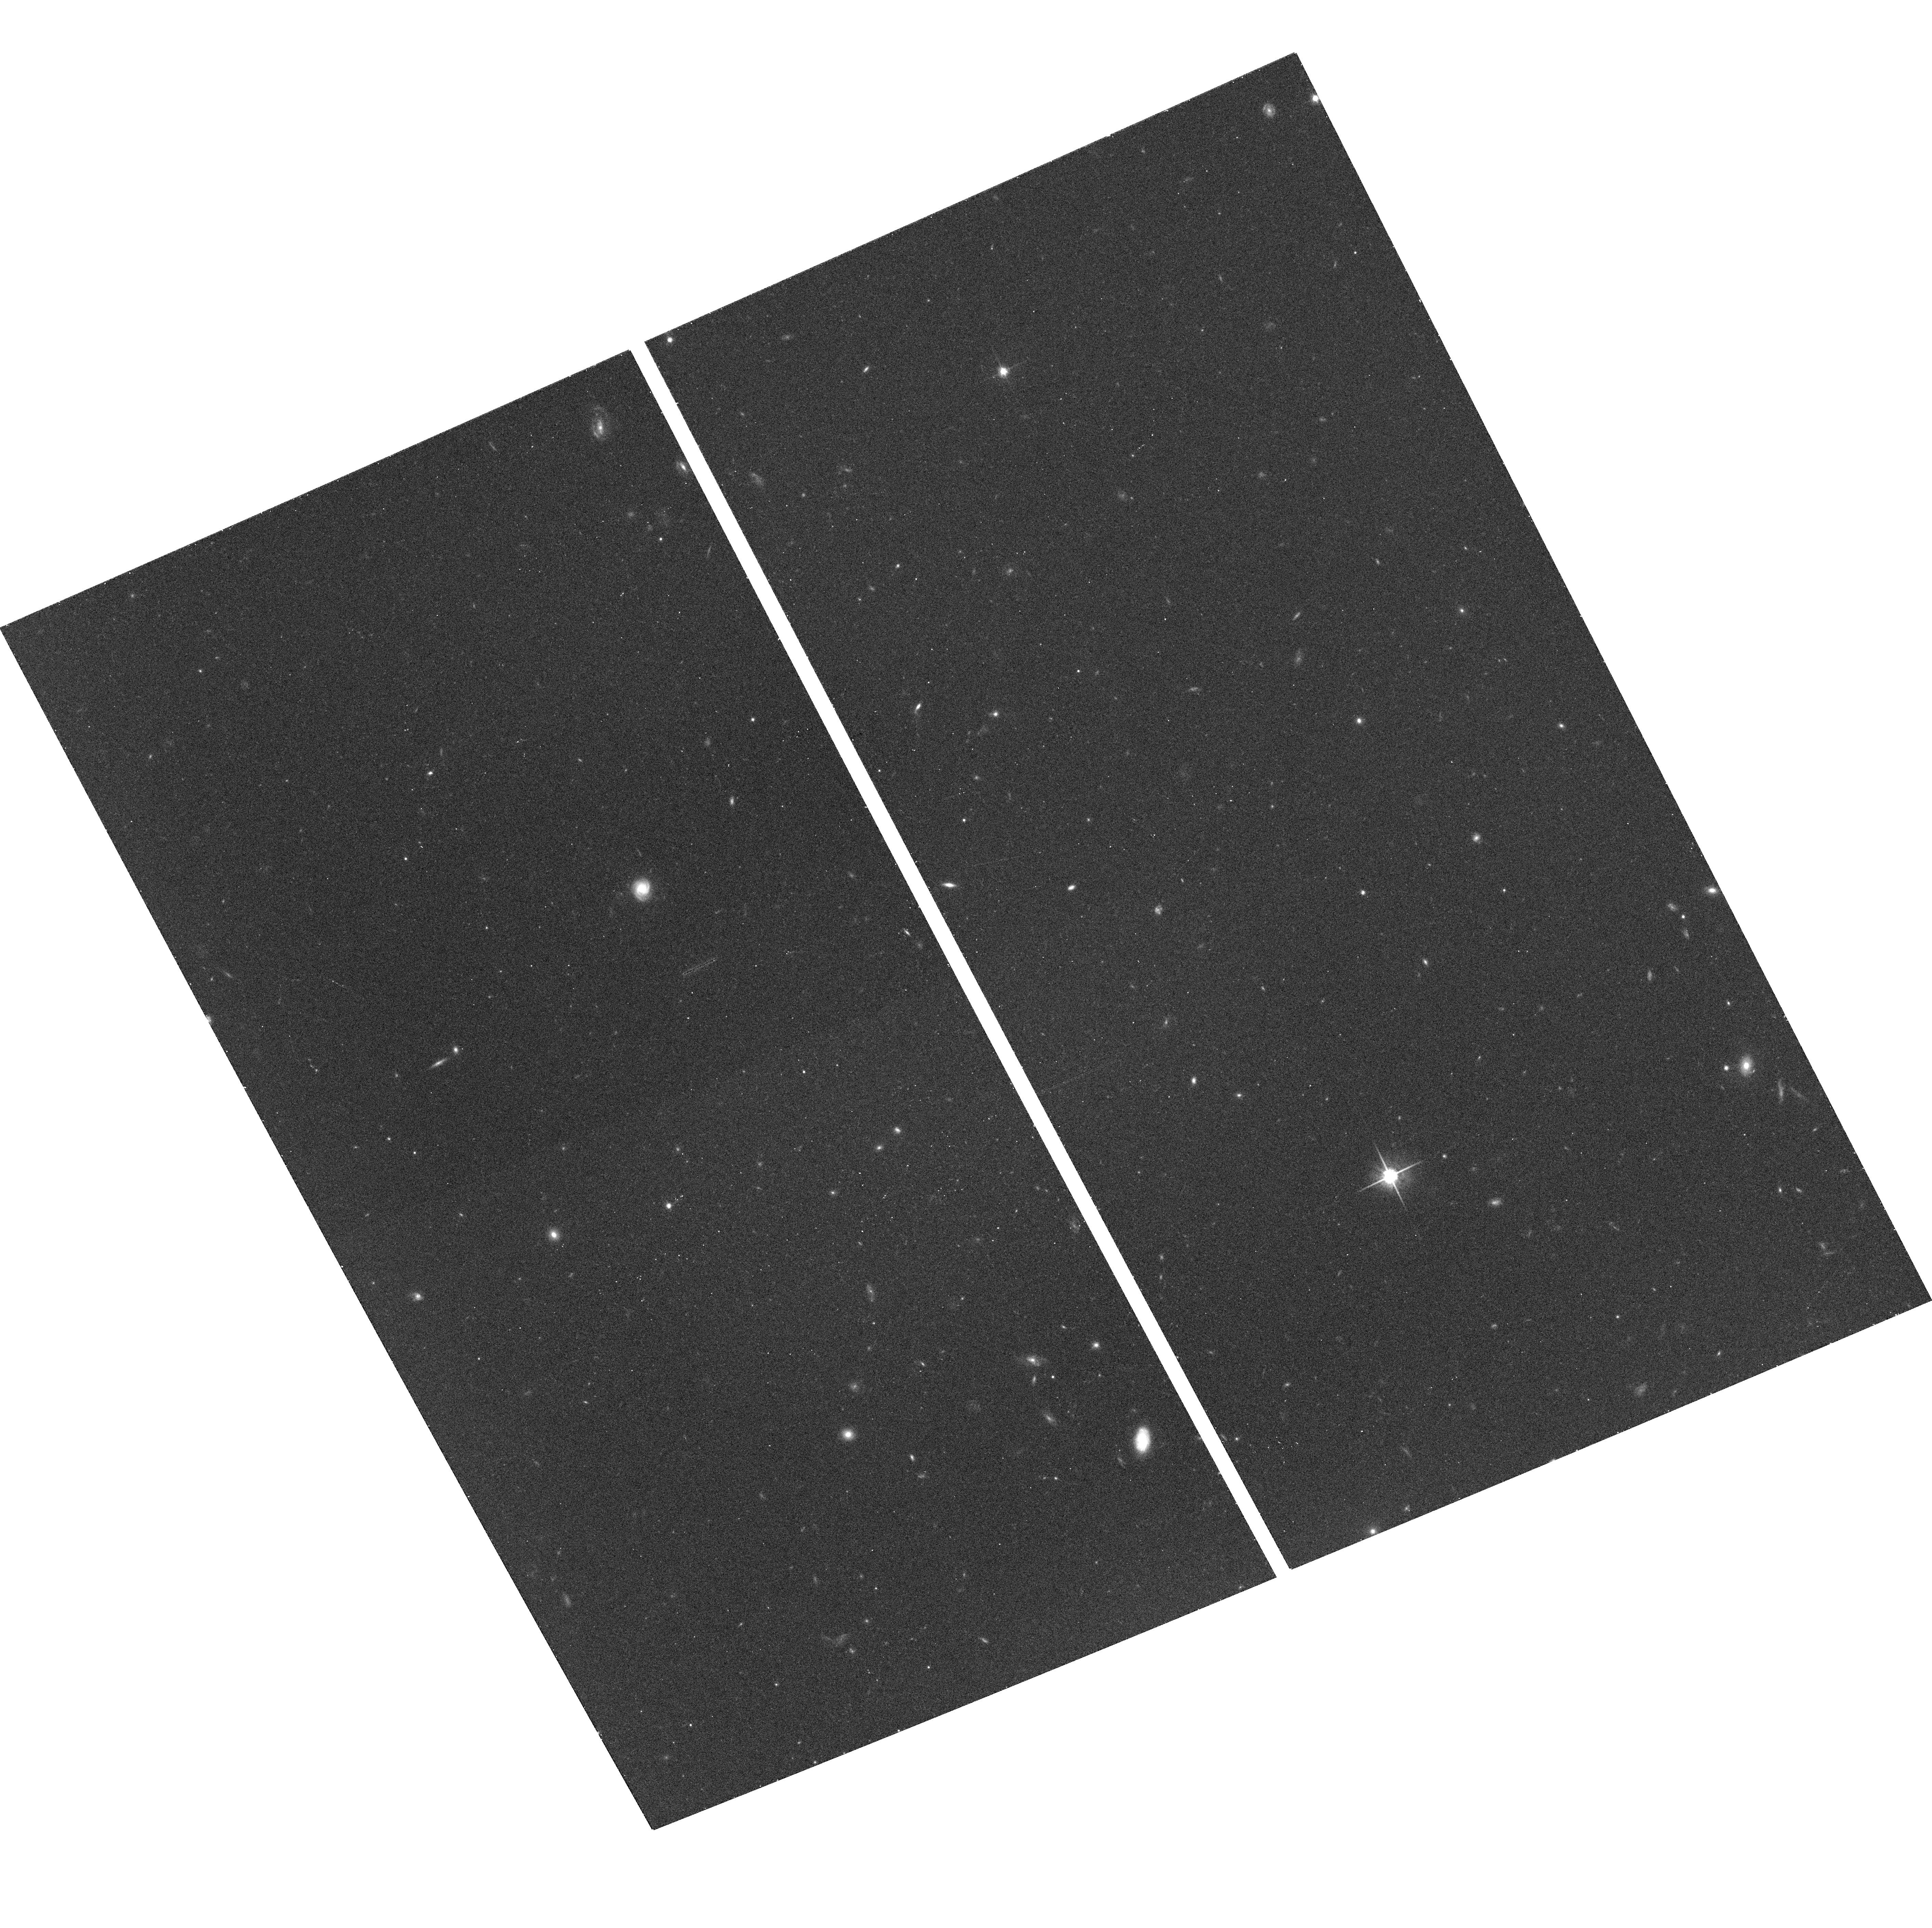
Target: field at RA 161.824°, Dec 5.588°. Instrument: ACS/WFC. Filter: F814W. Exposure: 13 min. Observation ID: hst_9877_07_acs_wfc_f814w_j8sb07

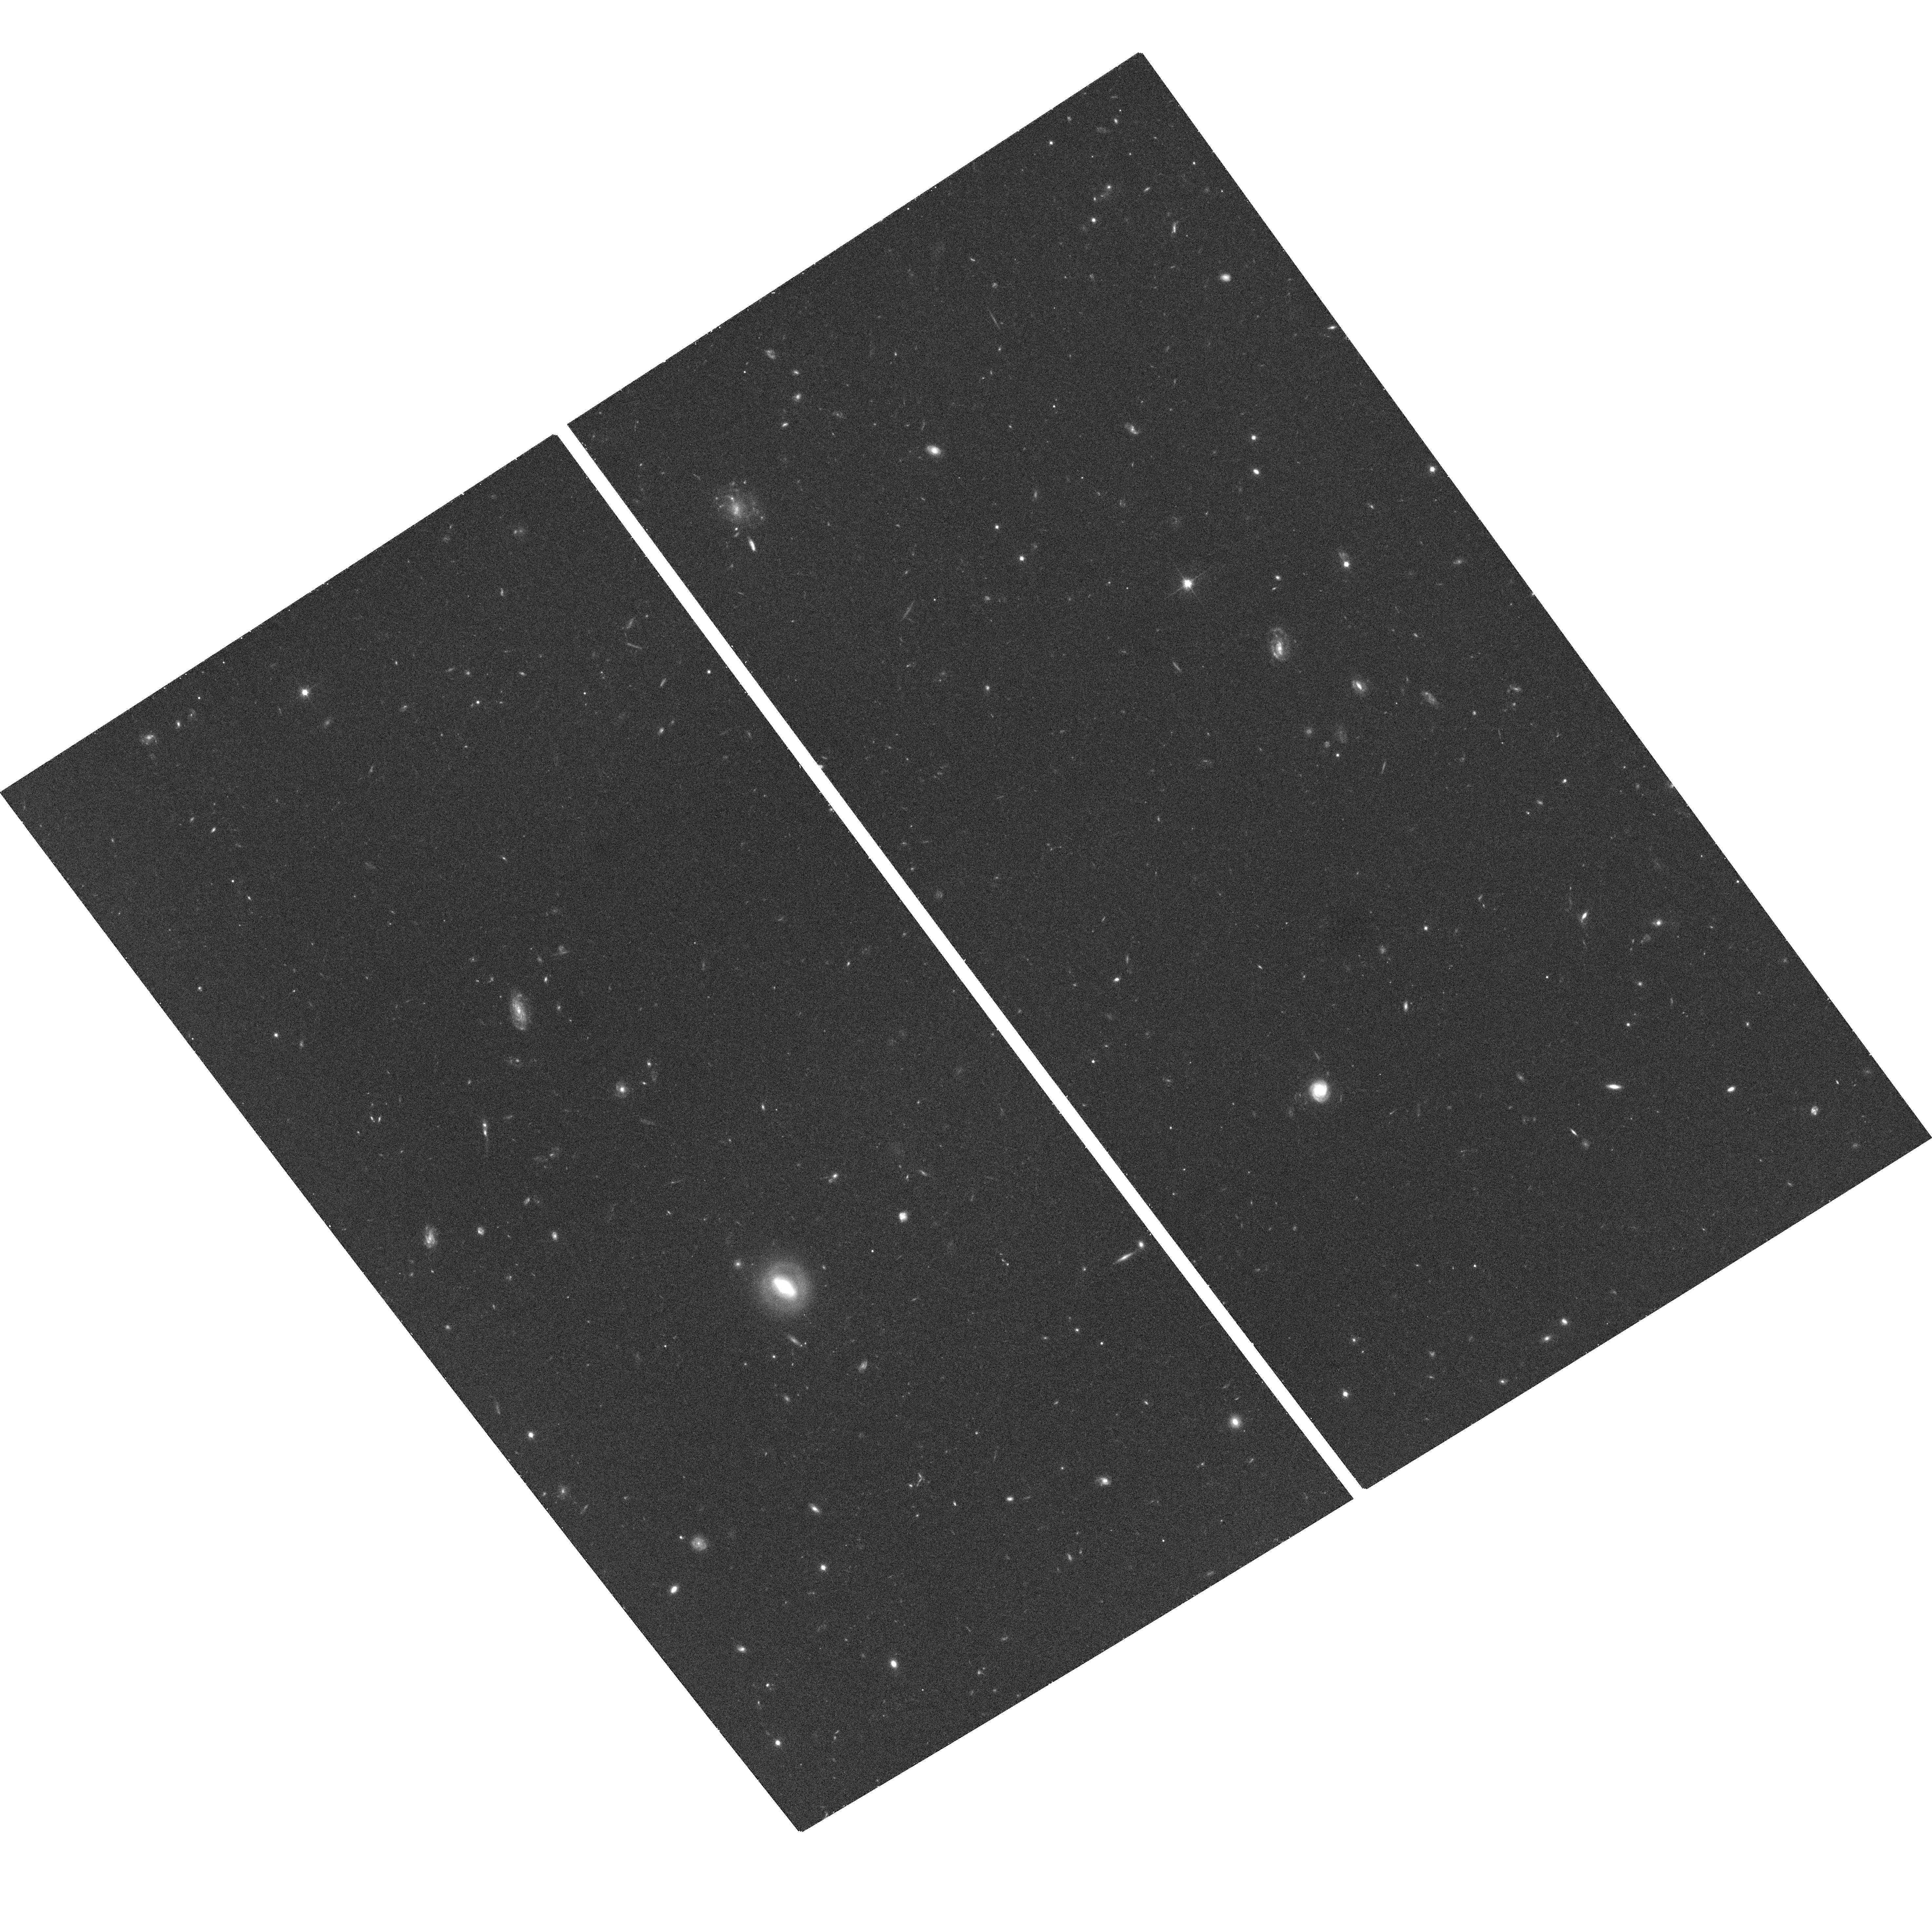
Target: field at RA 161.852°, Dec 5.595°. Instrument: ACS/WFC. Filter: F814W. Exposure: 20 min. Observation ID: hst_9877_09_acs_wfc_f814w_j8sb09

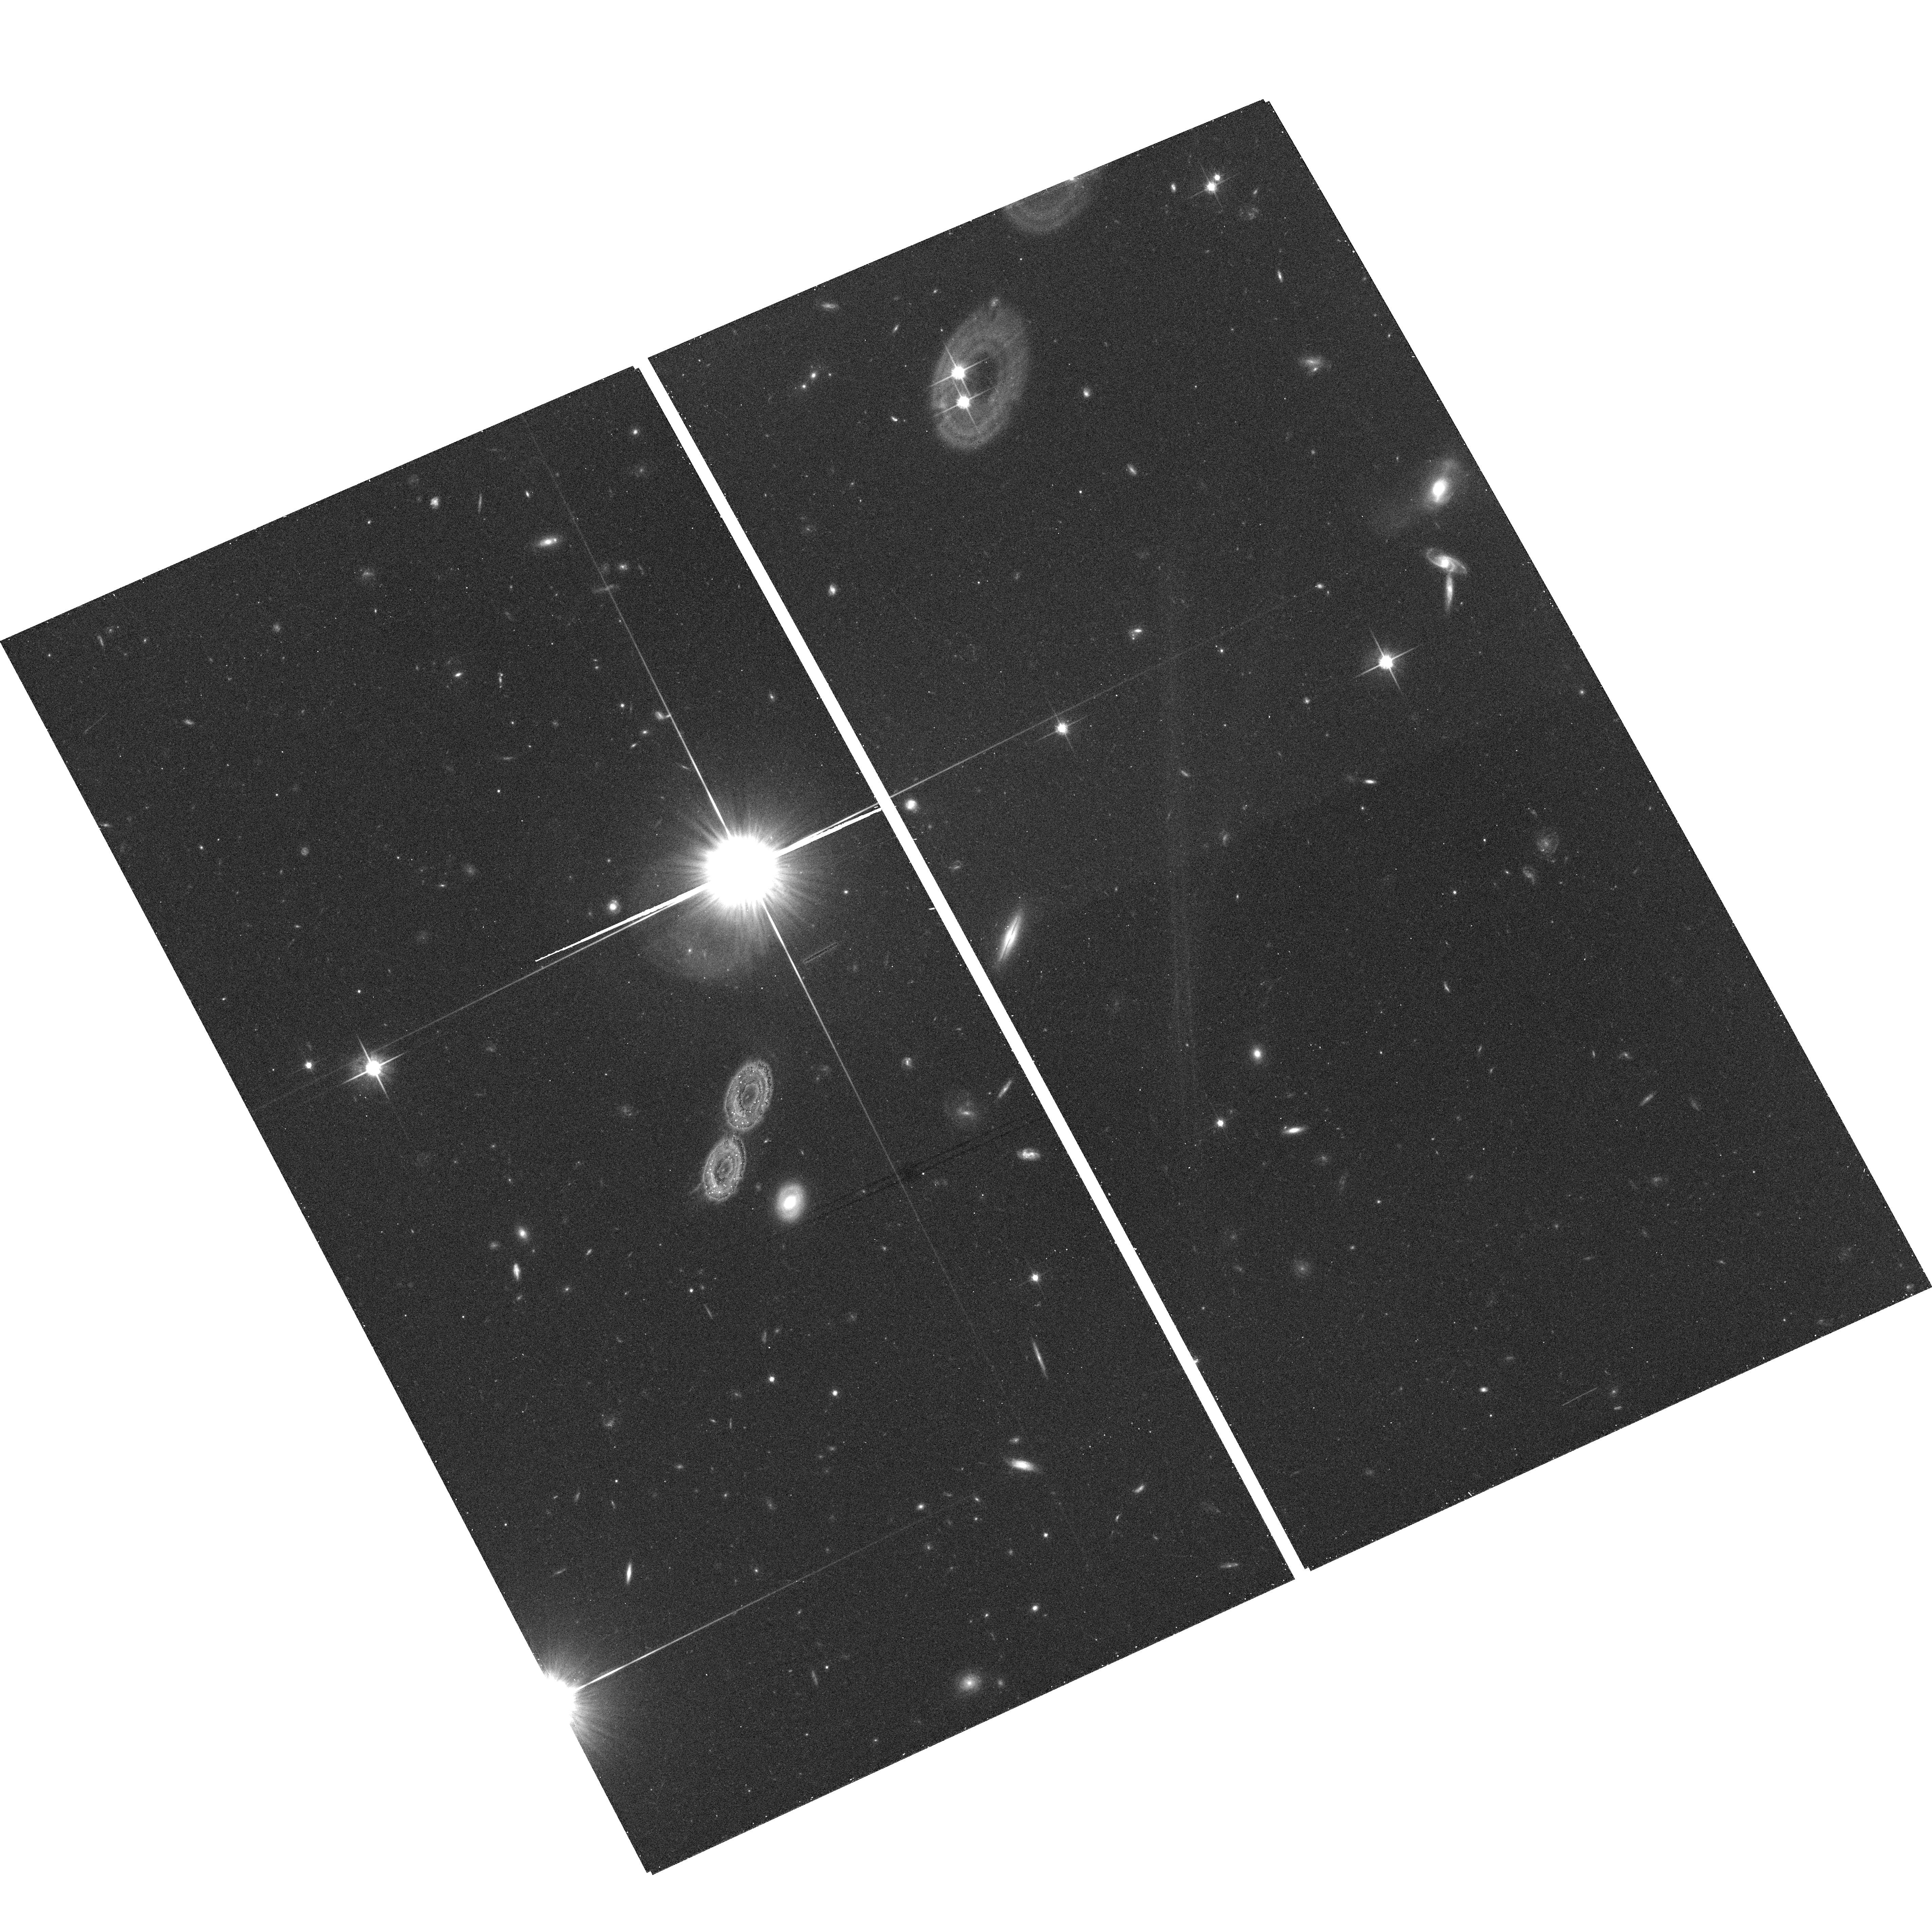
Target: field at RA 161.946°, Dec 5.240°. Instrument: ACS/WFC. Filter: F814W. Exposure: 13 min. Observation ID: hst_9877_02_acs_wfc_f814w_j8sb02

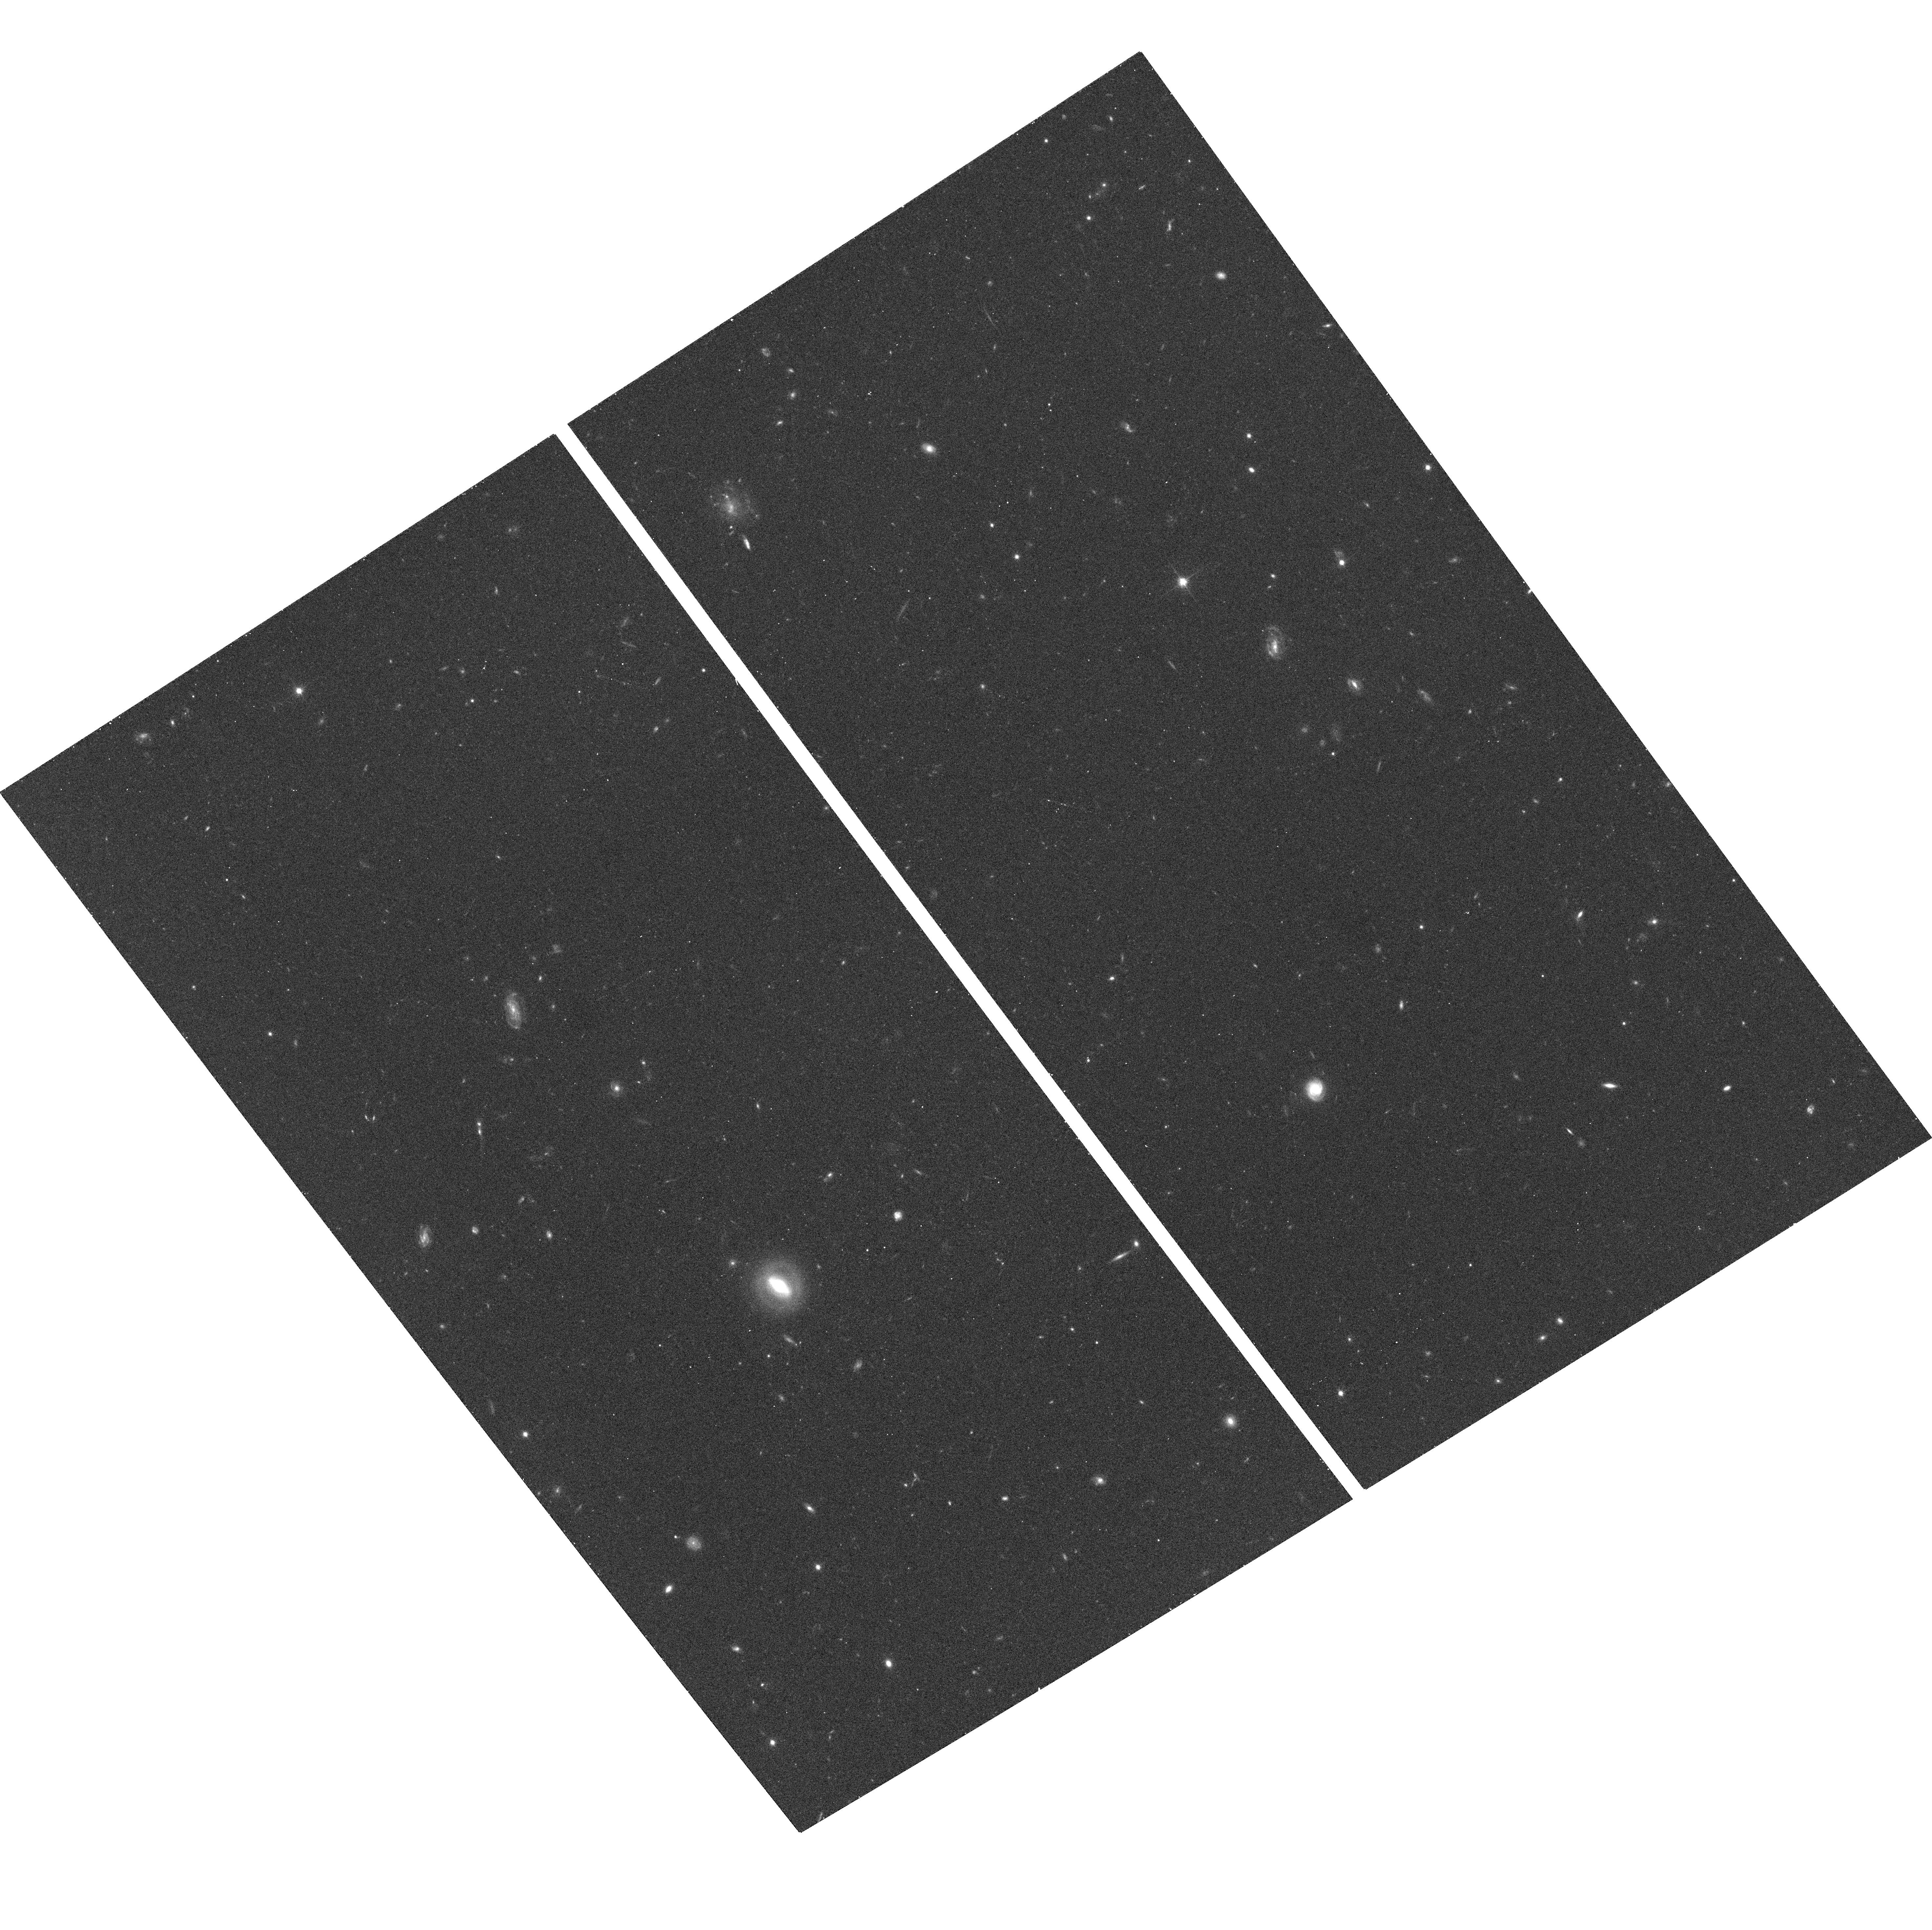
Target: field at RA 161.852°, Dec 5.595°. Instrument: ACS/WFC. Filter: F814W. Exposure: 13 min. Observation ID: hst_9877_10_acs_wfc_f814w_j8sb10

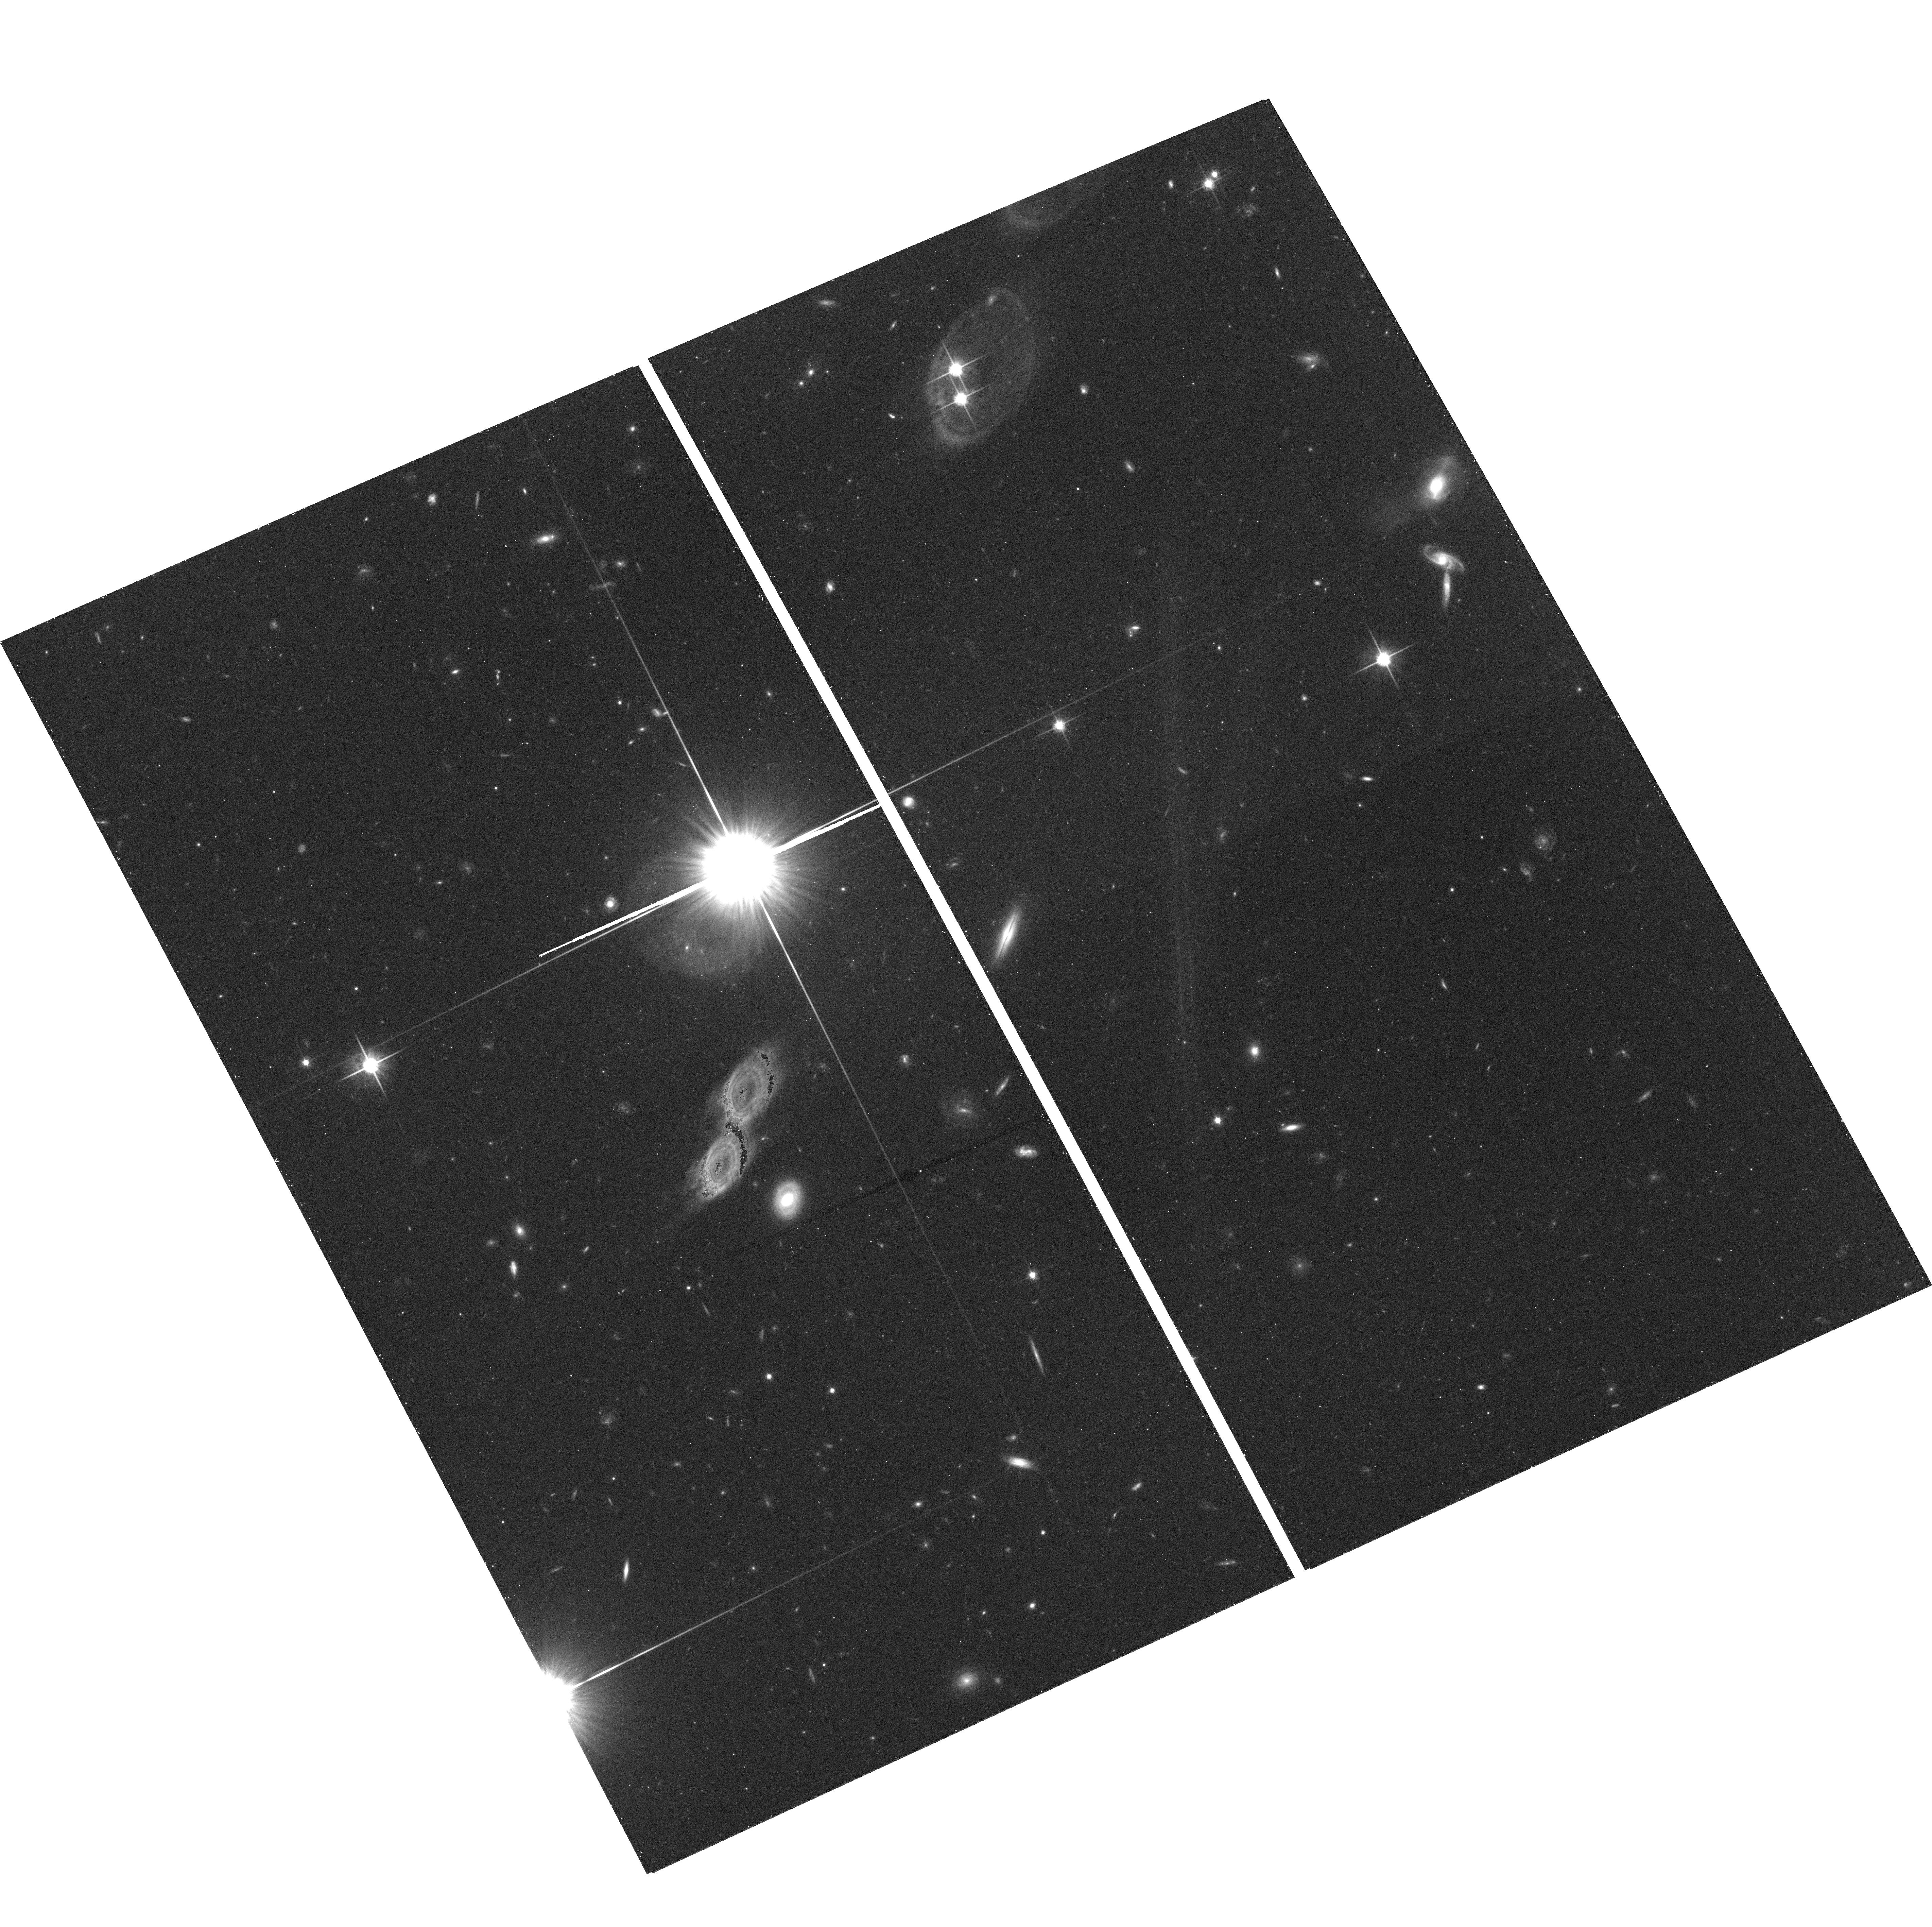
Target: field at RA 161.946°, Dec 5.240°. Instrument: ACS/WFC. Filter: F814W. Exposure: 17 min. Observation ID: hst_9877_04_acs_wfc_f814w_j8sb04

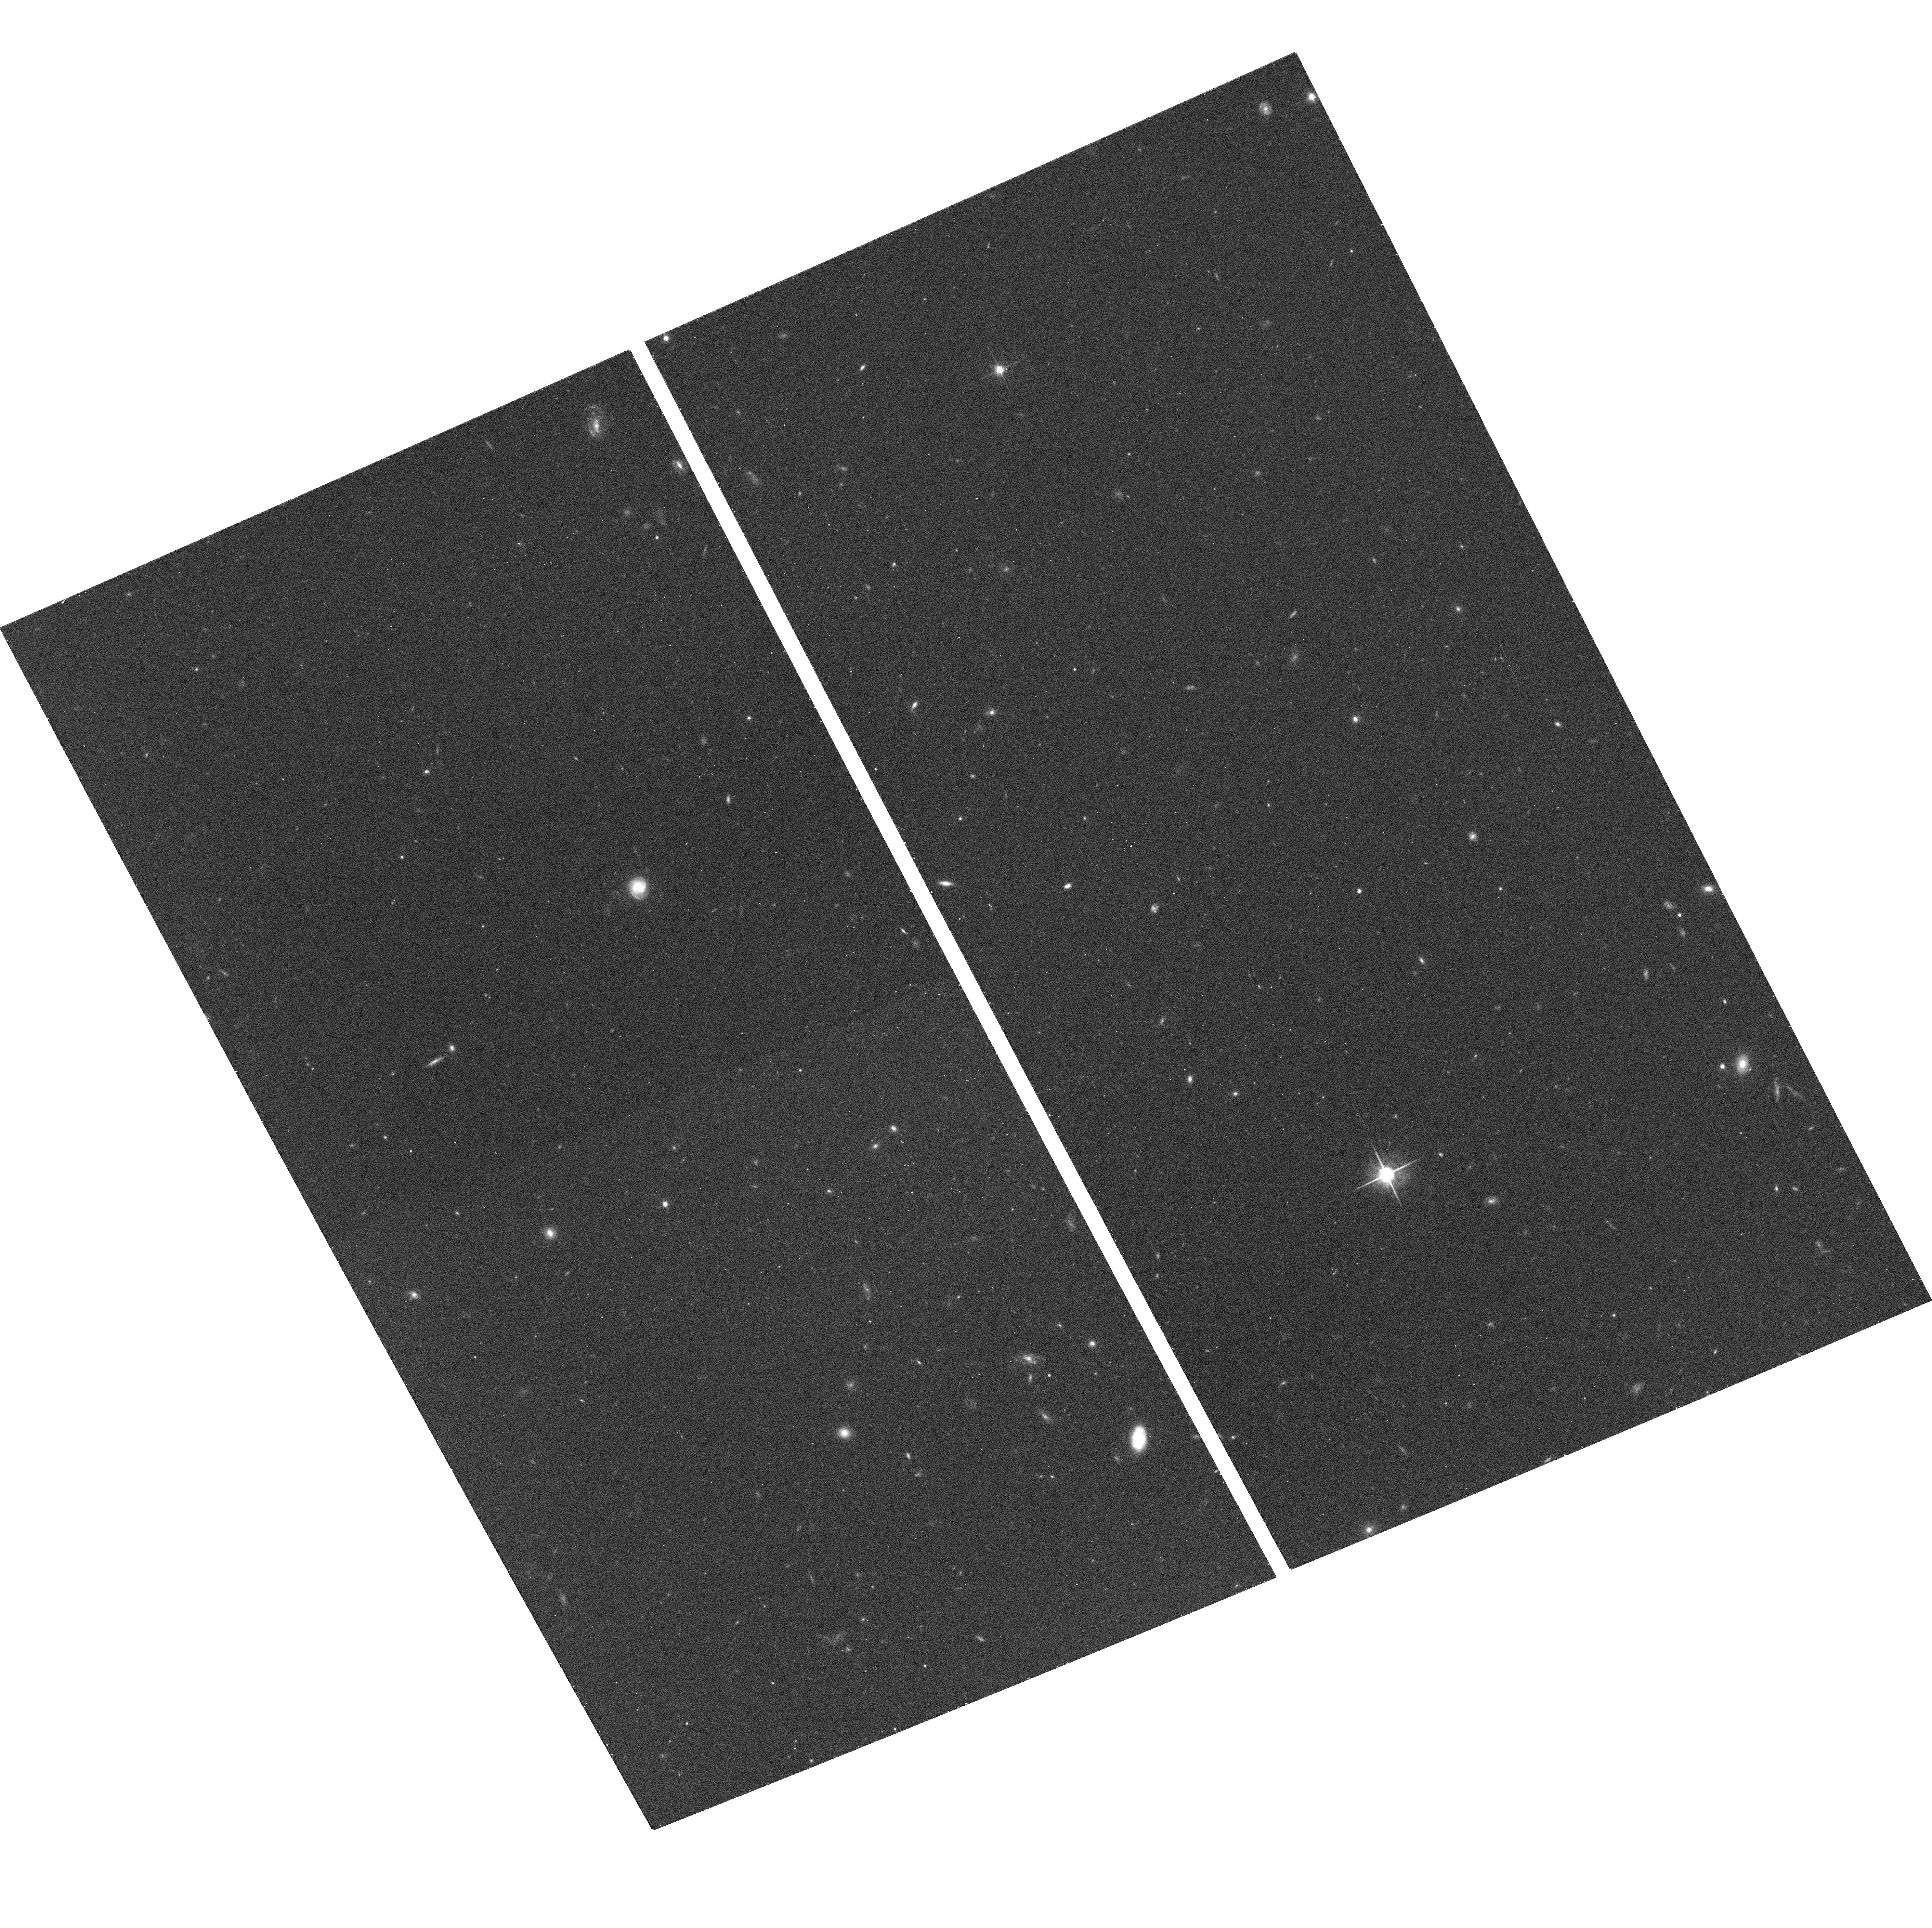
Target: field at RA 161.824°, Dec 5.588°. Instrument: ACS/WFC. Filter: F814W. Exposure: 13 min. Observation ID: hst_9877_06_acs_wfc_f814w_j8sb06

A test of the foreground proximity effect at z=1.2 (PI: Williger, Gerard)

The diffuse UV background flux J is a crucial component for cosmological evolution models, though few determinations have been made. The prox- imity effect, the thinning out of the Lyman alpha forest near a sight- line's background quasar and explained at least partly by the enhanced ionization from the quasar, is a key method to measure J. A foreground proximity effect (FPE) should exist from quasars close on the sky but at different z; it can constrain J and test the enhanced ionization model. Galaxy clustering around the quasar may modify the effect, but knowing the galaxy density around the Lya forest should allow for corrections. We propose to measure the FPE at z=1.2, which is advantageous because 1) the diffuse UV flux is lower, and thus contrast with the UV flux of neighboring quasars is higher, and 2) galaxies are easier to identify at z=1.2. We have good knowledge of the physical volume we wish to study through surveys for quasars, MgII absorbers and galaxies, to constrain the redshift-dependent galaxy density along the line of sight. We will analyze the results based on pixel opacities, which is more sensitive to fluctuations in J than traditional line counting, and will compare our results with cosmological simulations to derive estimates of the UV background in the context of available physical models.